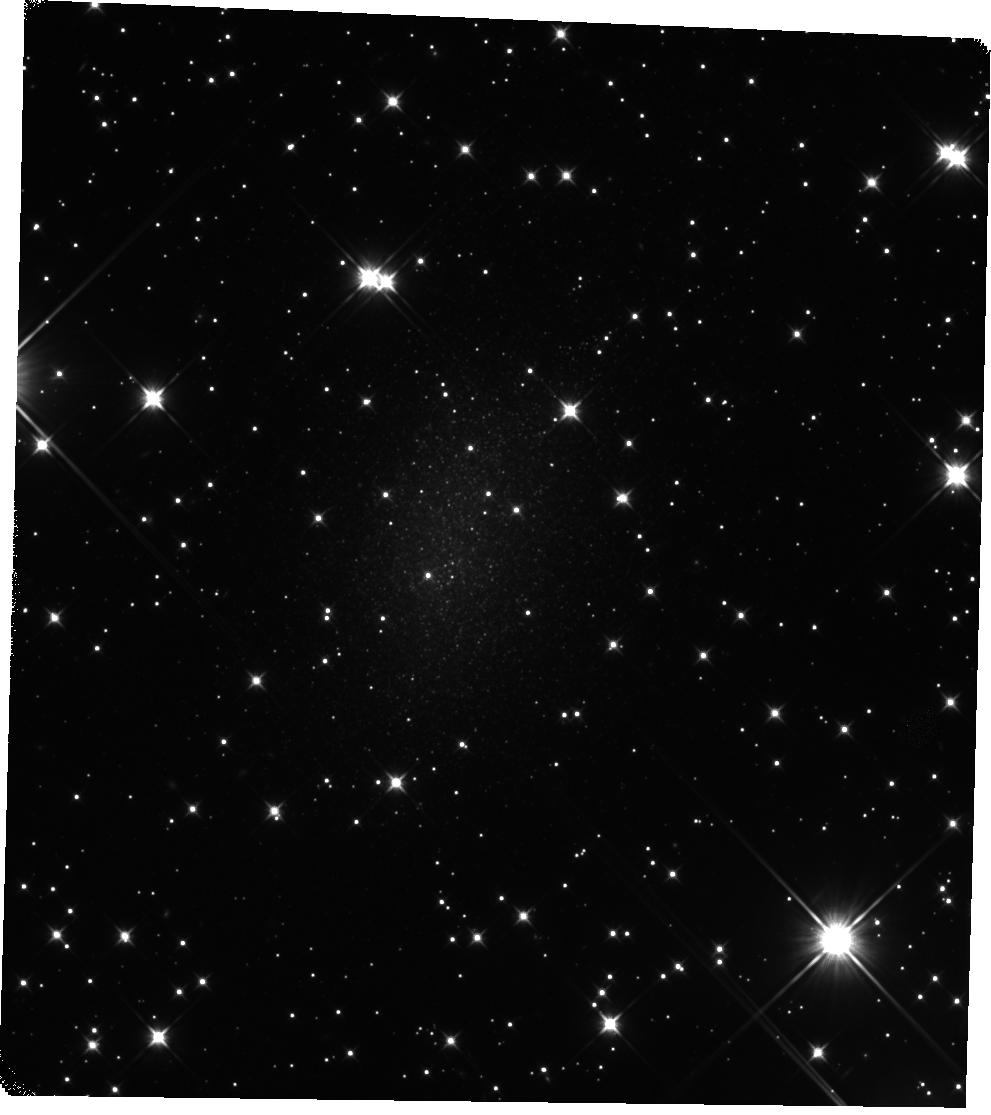
Target: HIZSS-021
Instrument: WFC3/IR
Filter: F110W
Exposure: 44 min
Observation ID: hst_15150_07_wfc3_ir_f110w_idjj07

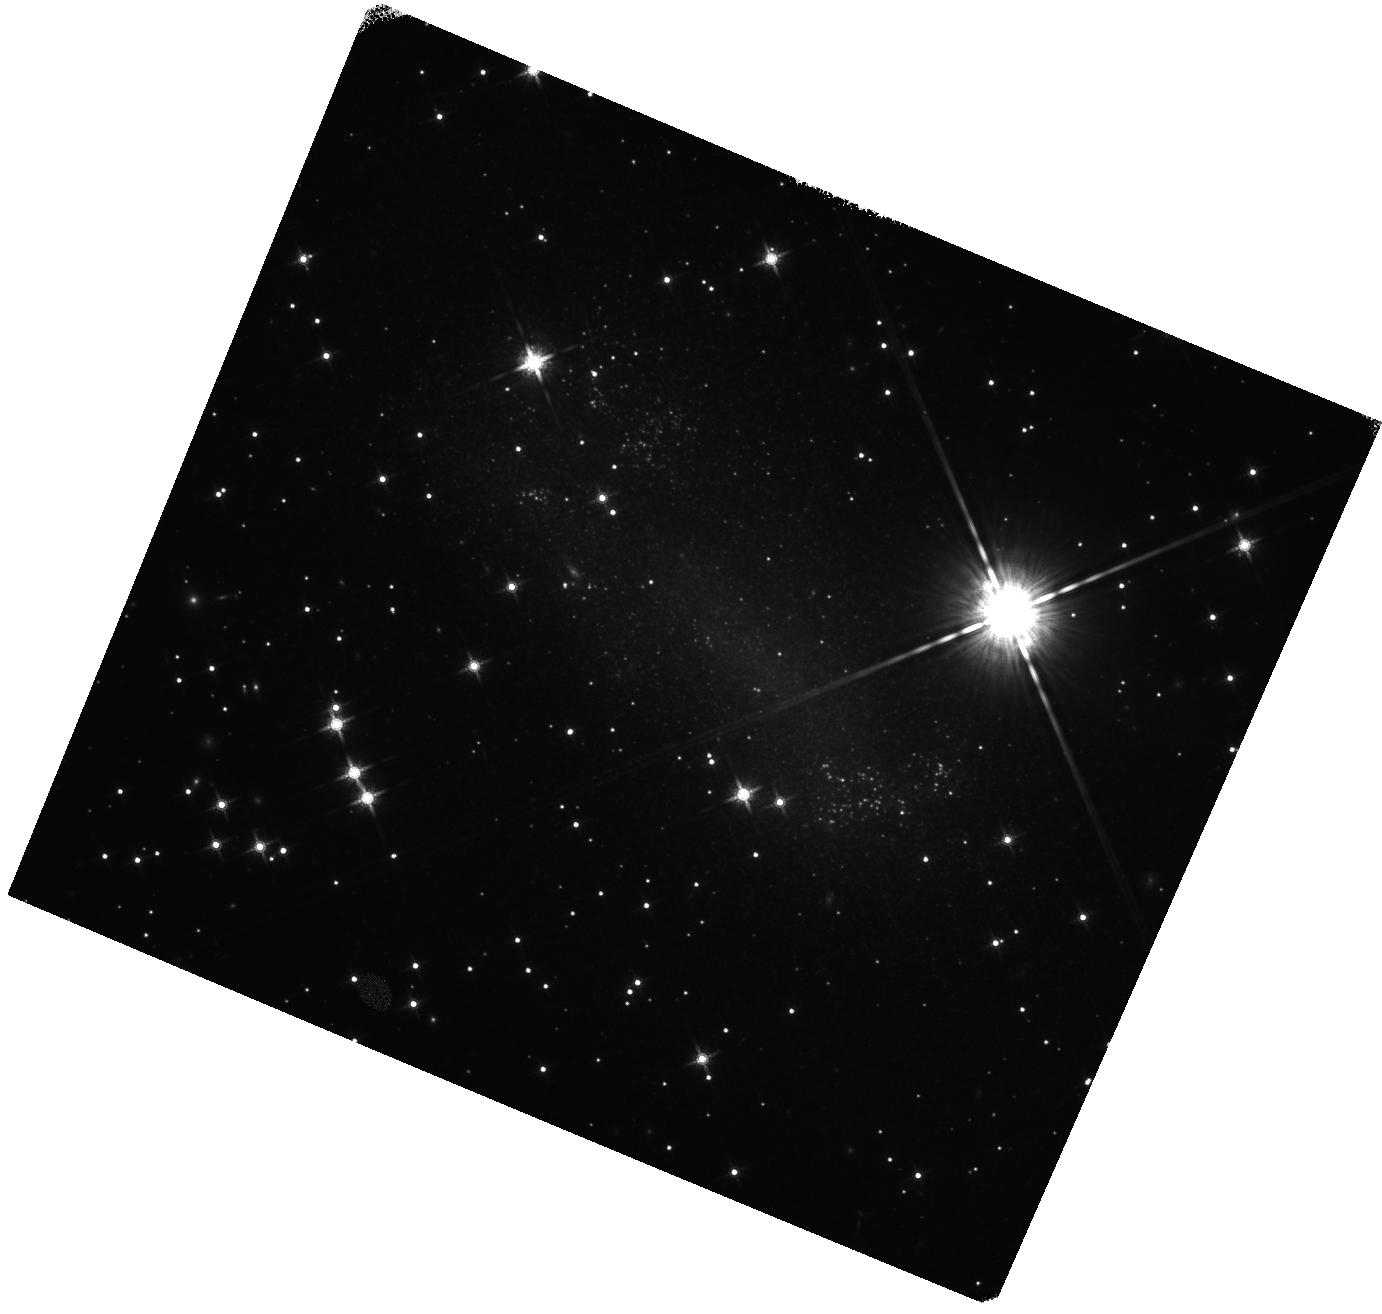
Target: ESO-558-011
Instrument: WFC3/IR
Filter: F160W
Exposure: 20 min
Observation ID: hst_15150_12_wfc3_ir_f160w_idjj12

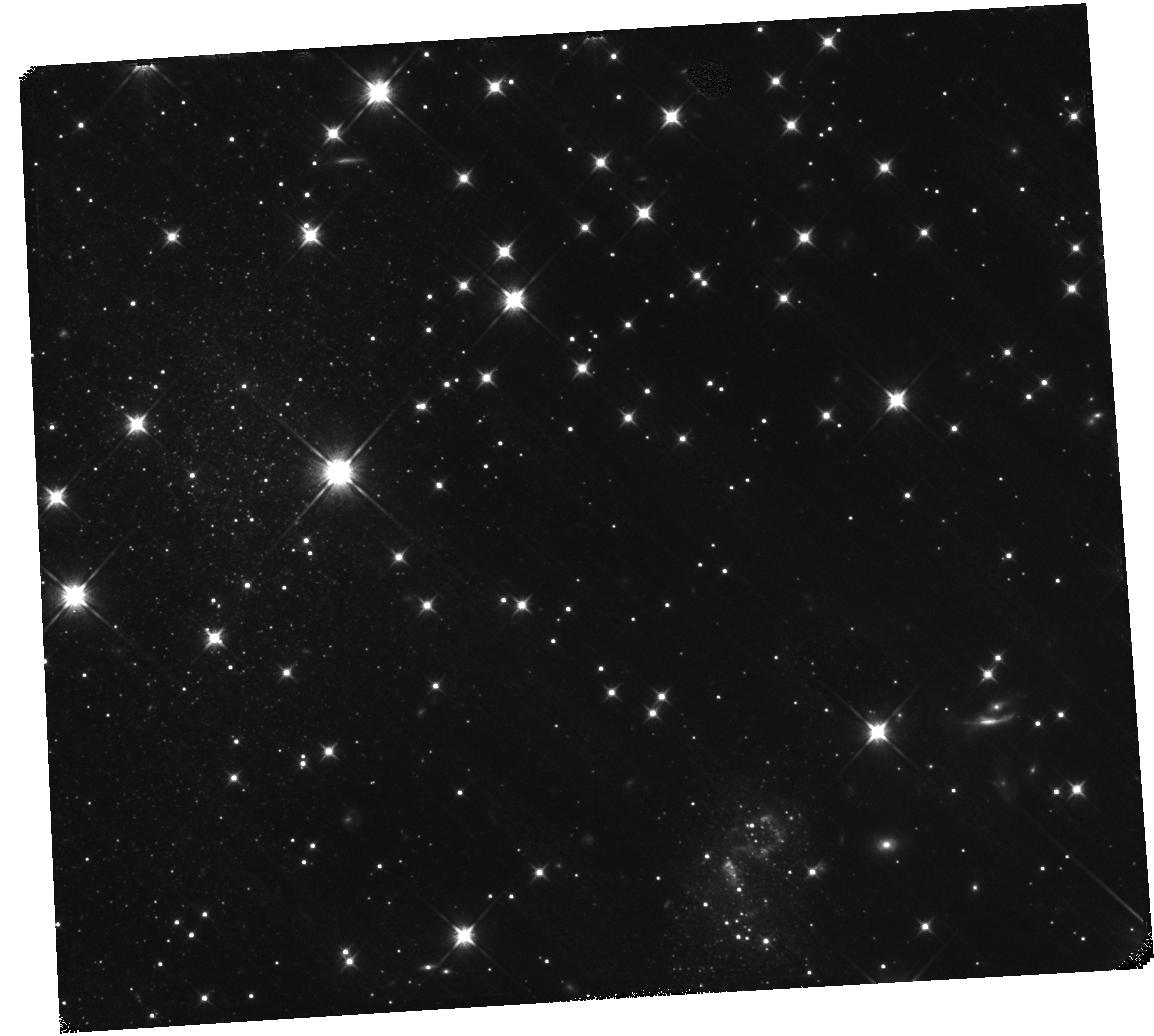
Target: HIZSS-003
Instrument: WFC3/IR
Filter: F110W
Exposure: 44 min
Observation ID: hst_15150_04_wfc3_ir_f110w_idjj04

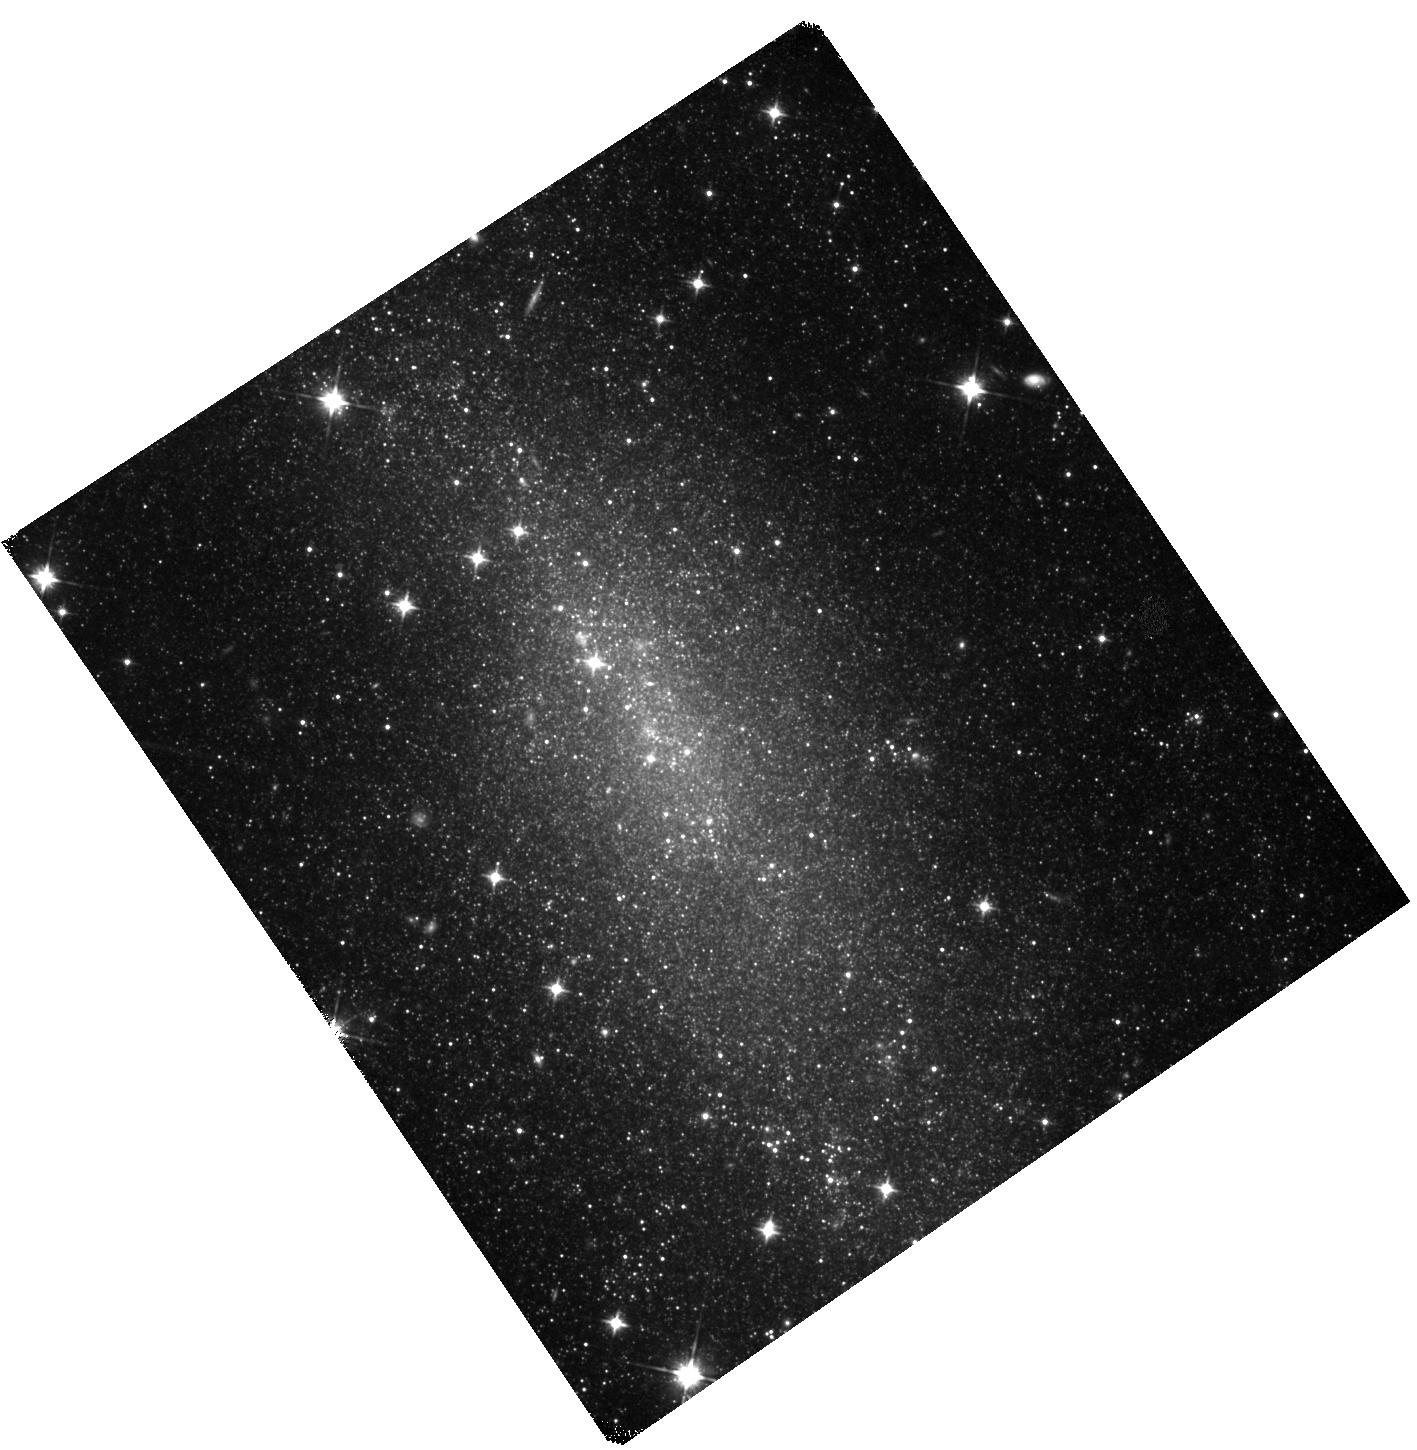
Target: NAME-ORI-DWARF-GALAXY
Instrument: WFC3/IR
Filter: F110W
Exposure: 44 min
Observation ID: hst_15150_01_wfc3_ir_f110w_idjj01

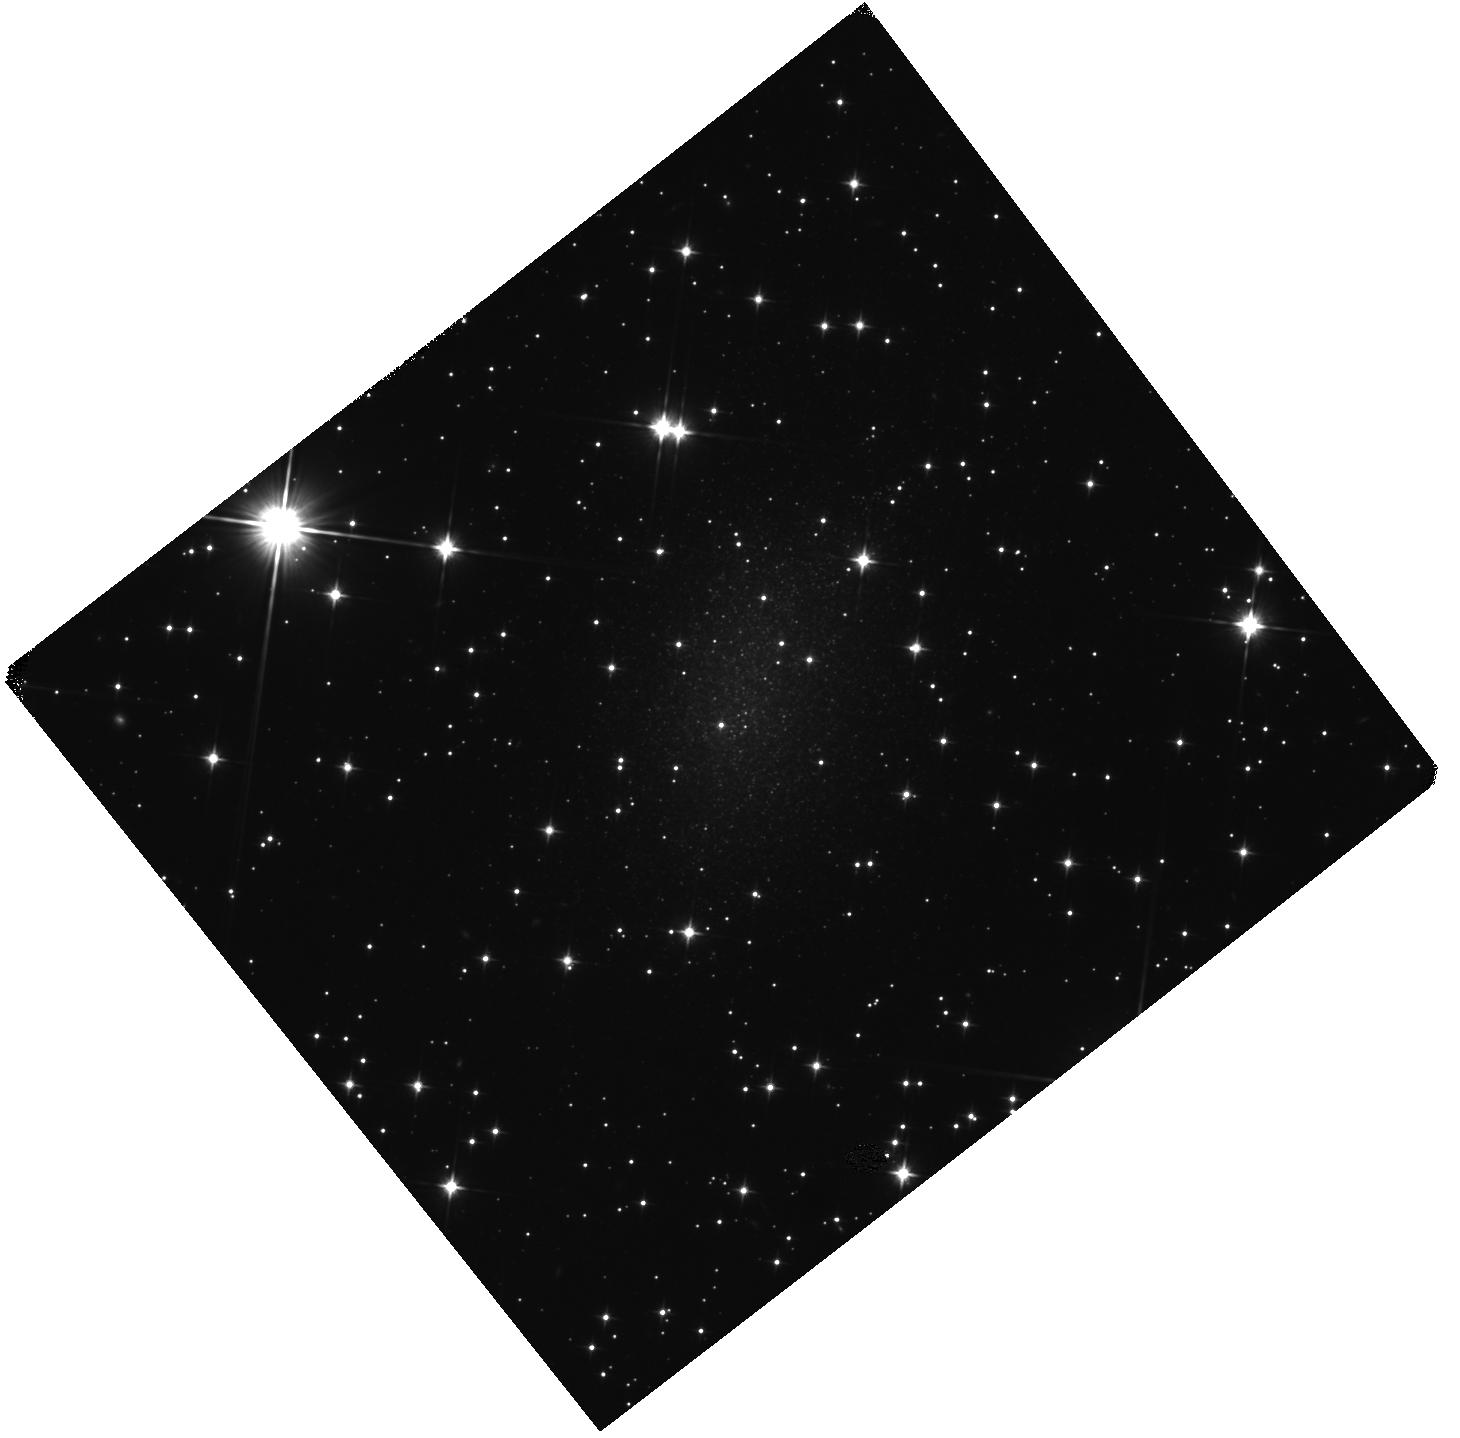
Target: HIZSS-021
Instrument: WFC3/IR
Filter: F110W
Exposure: 20 min
Observation ID: hst_15150_09_wfc3_ir_f110w_idjj09

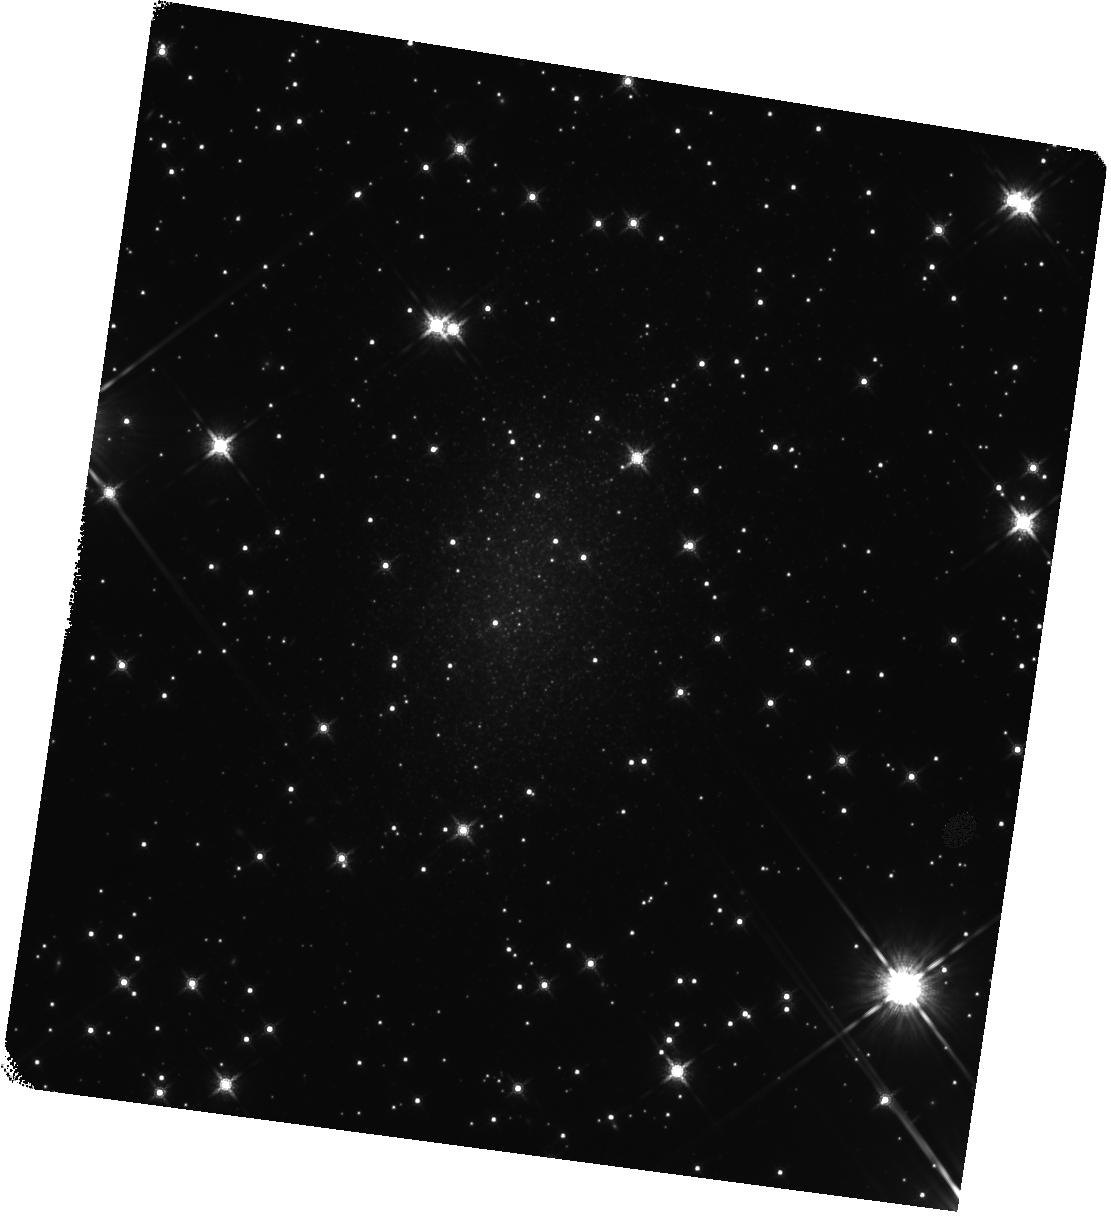
Target: HIZSS-021
Instrument: WFC3/IR
Filter: F160W
Exposure: 44 min
Observation ID: hst_15150_08_wfc3_ir_f160w_idjj08

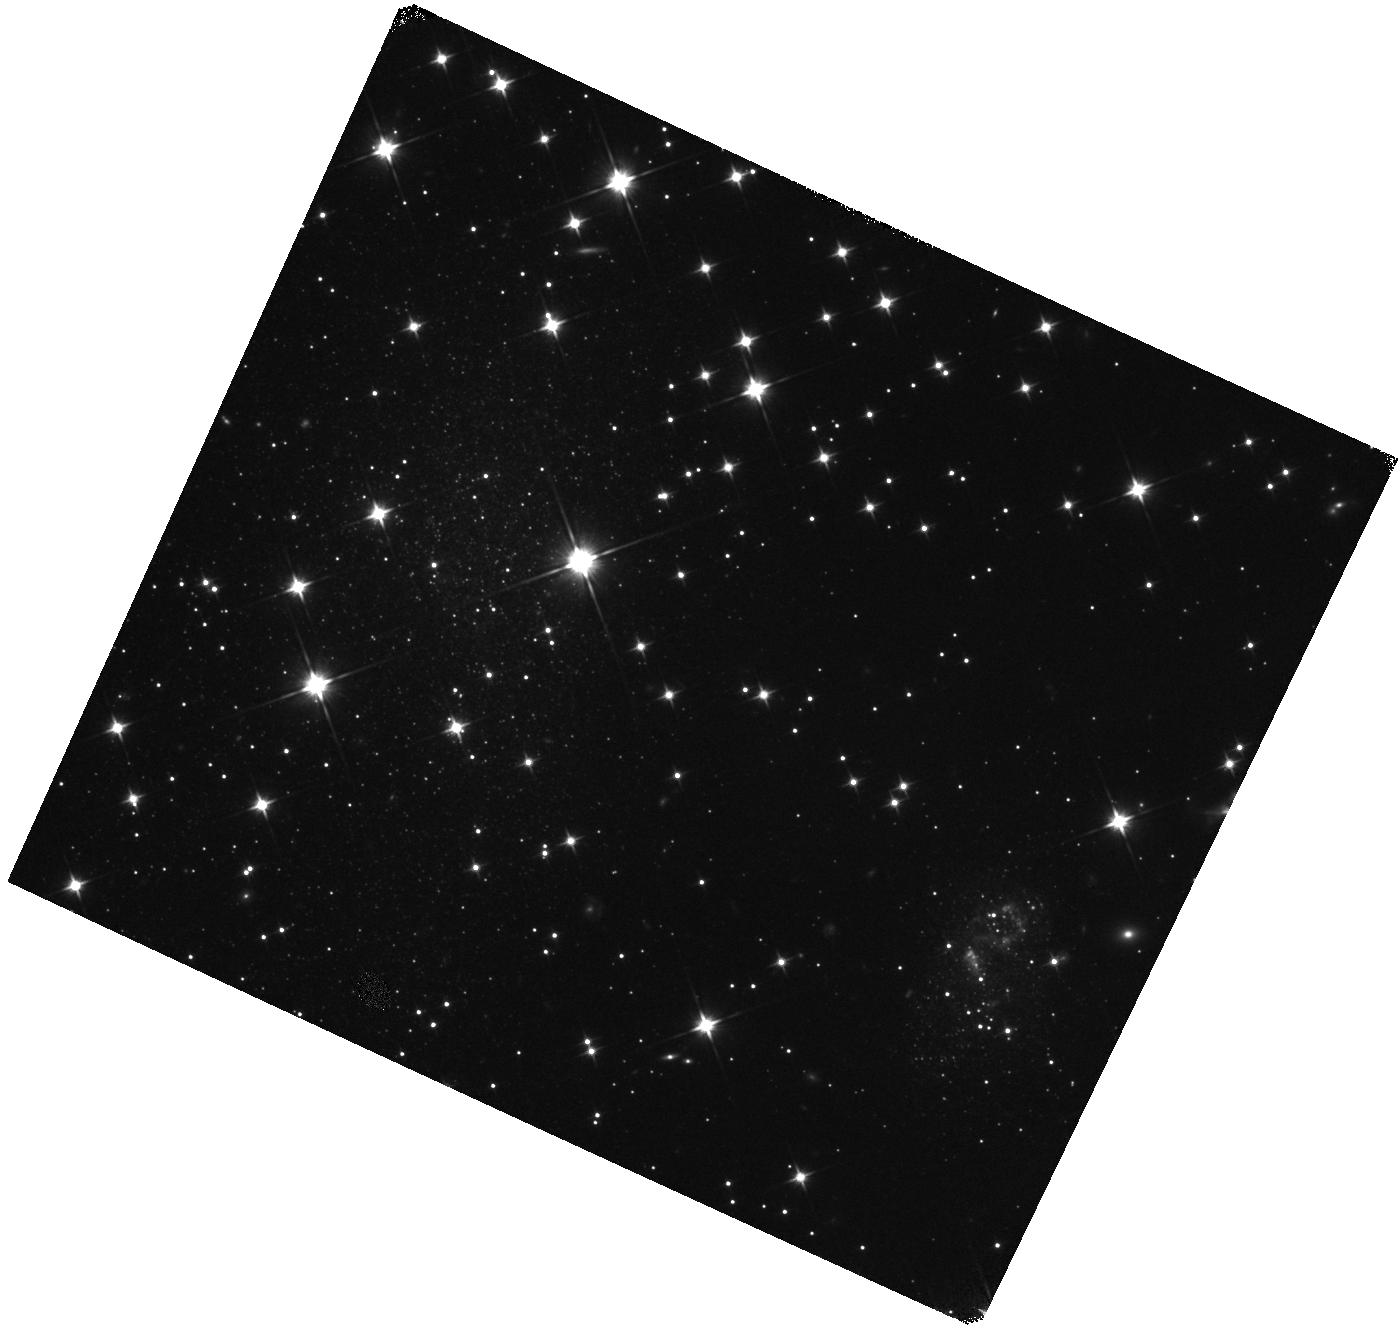
Target: HIZSS-003
Instrument: WFC3/IR
Filter: F110W
Exposure: 20 min
Observation ID: hst_15150_06_wfc3_ir_f110w_idjj06

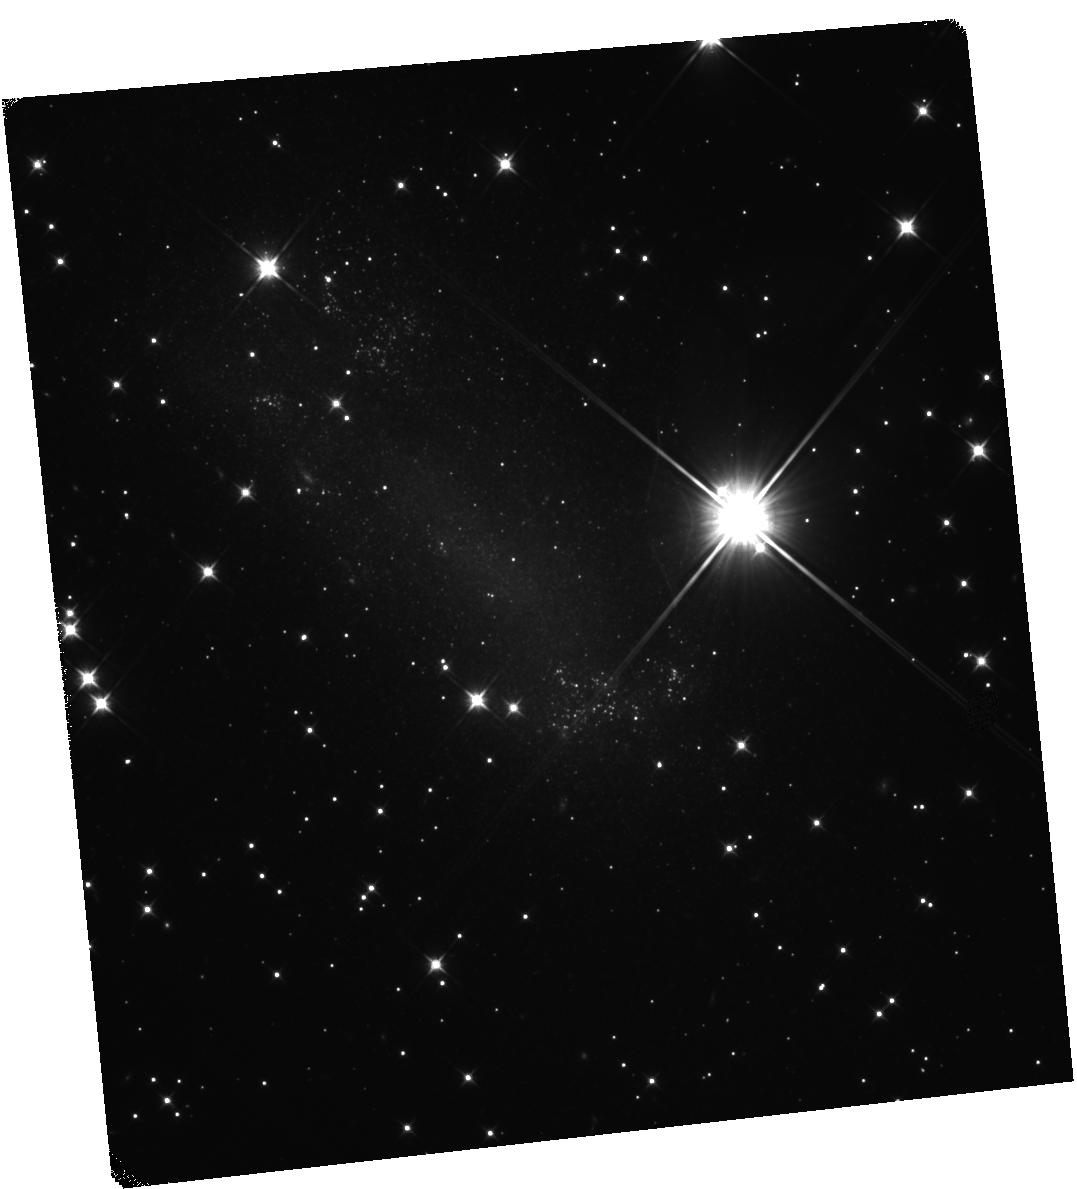
Target: ESO-558-011
Instrument: WFC3/IR
Filter: F110W
Exposure: 44 min
Observation ID: hst_15150_10_wfc3_ir_f110w_idjj10

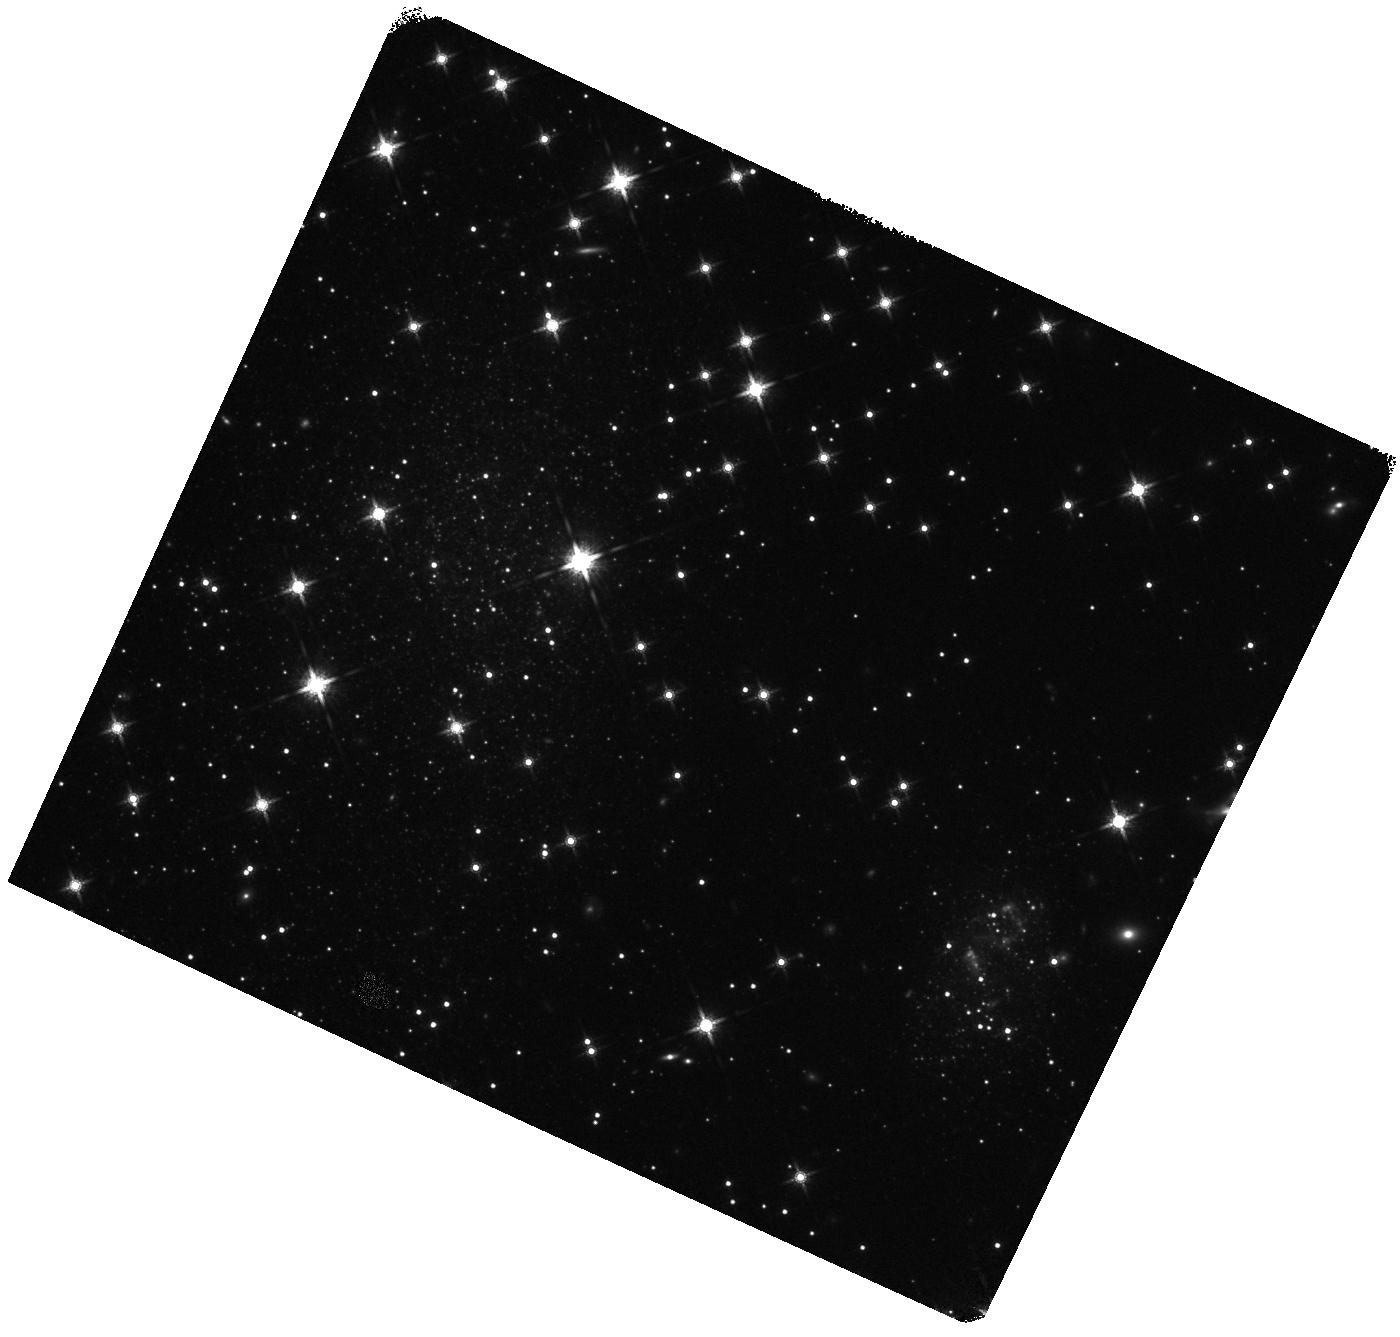
Target: HIZSS-003
Instrument: WFC3/IR
Filter: F160W
Exposure: 20 min
Observation ID: hst_15150_06_wfc3_ir_f160w_idjj06

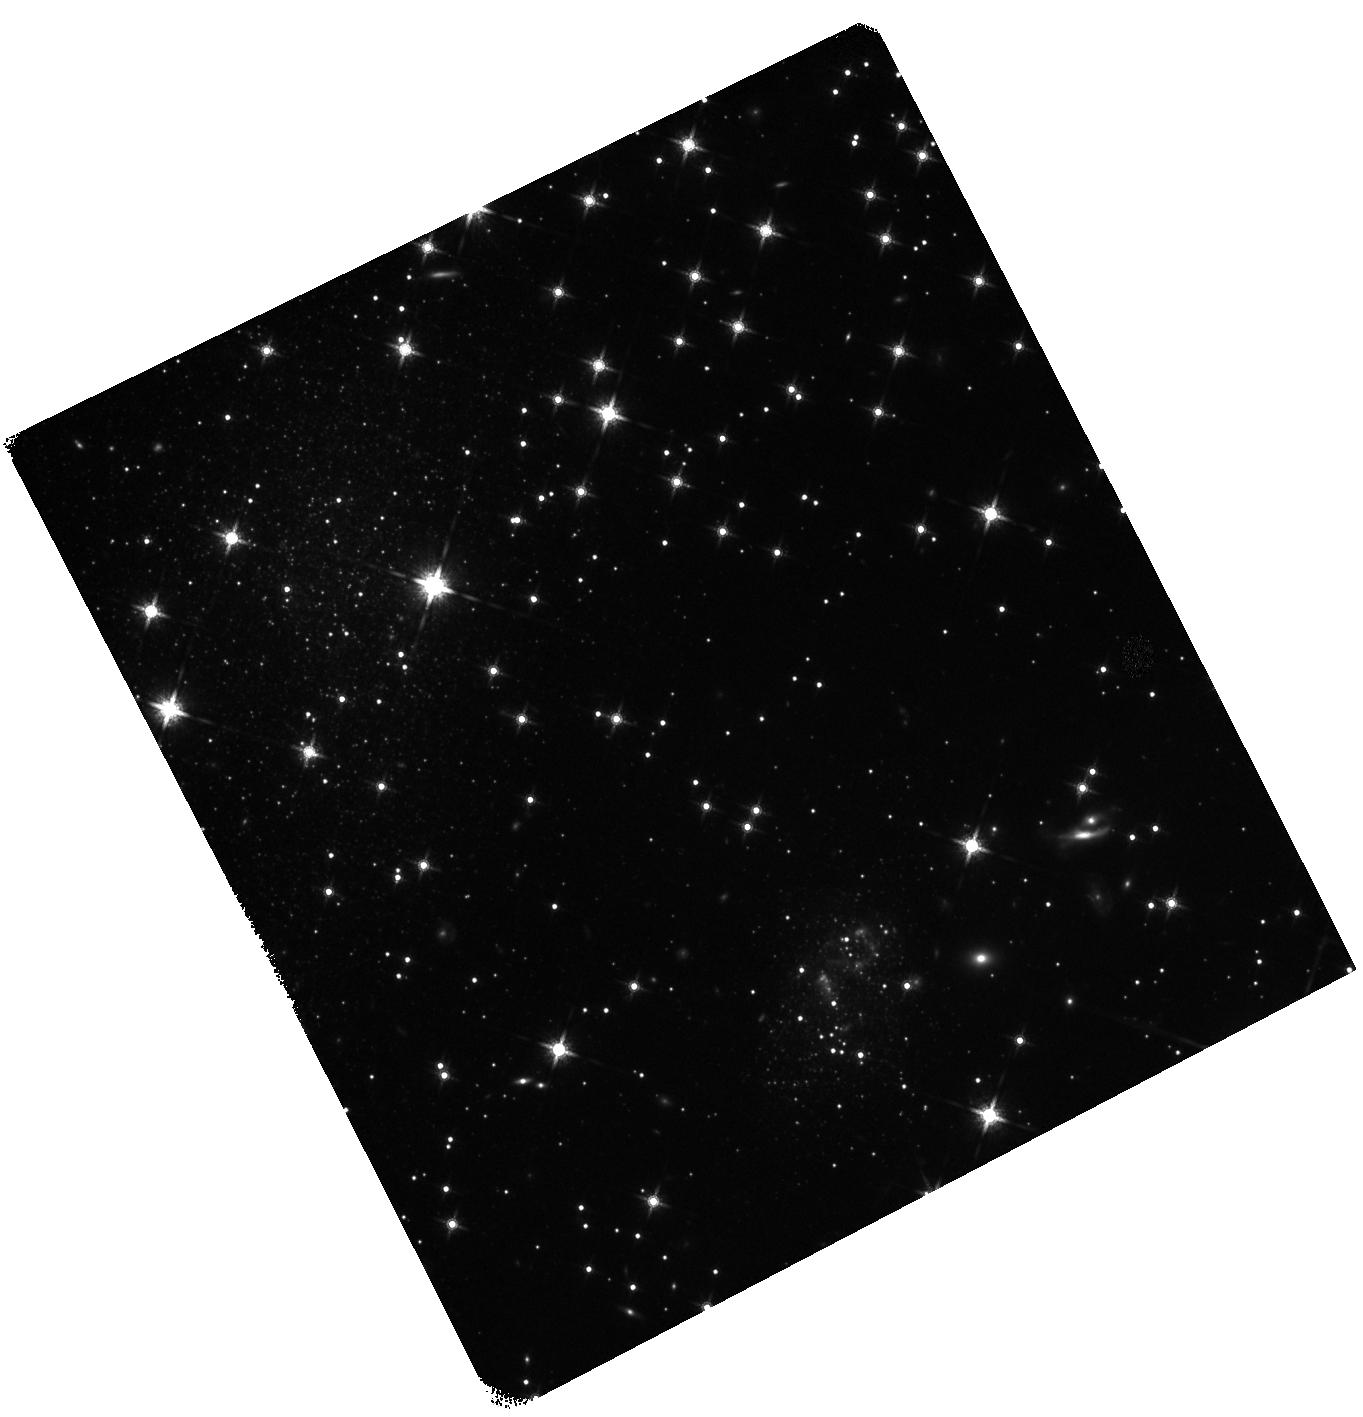
Target: HIZSS-003
Instrument: WFC3/IR
Filter: F160W
Exposure: 44 min
Observation ID: hst_15150_05_wfc3_ir_f160w_idjj05

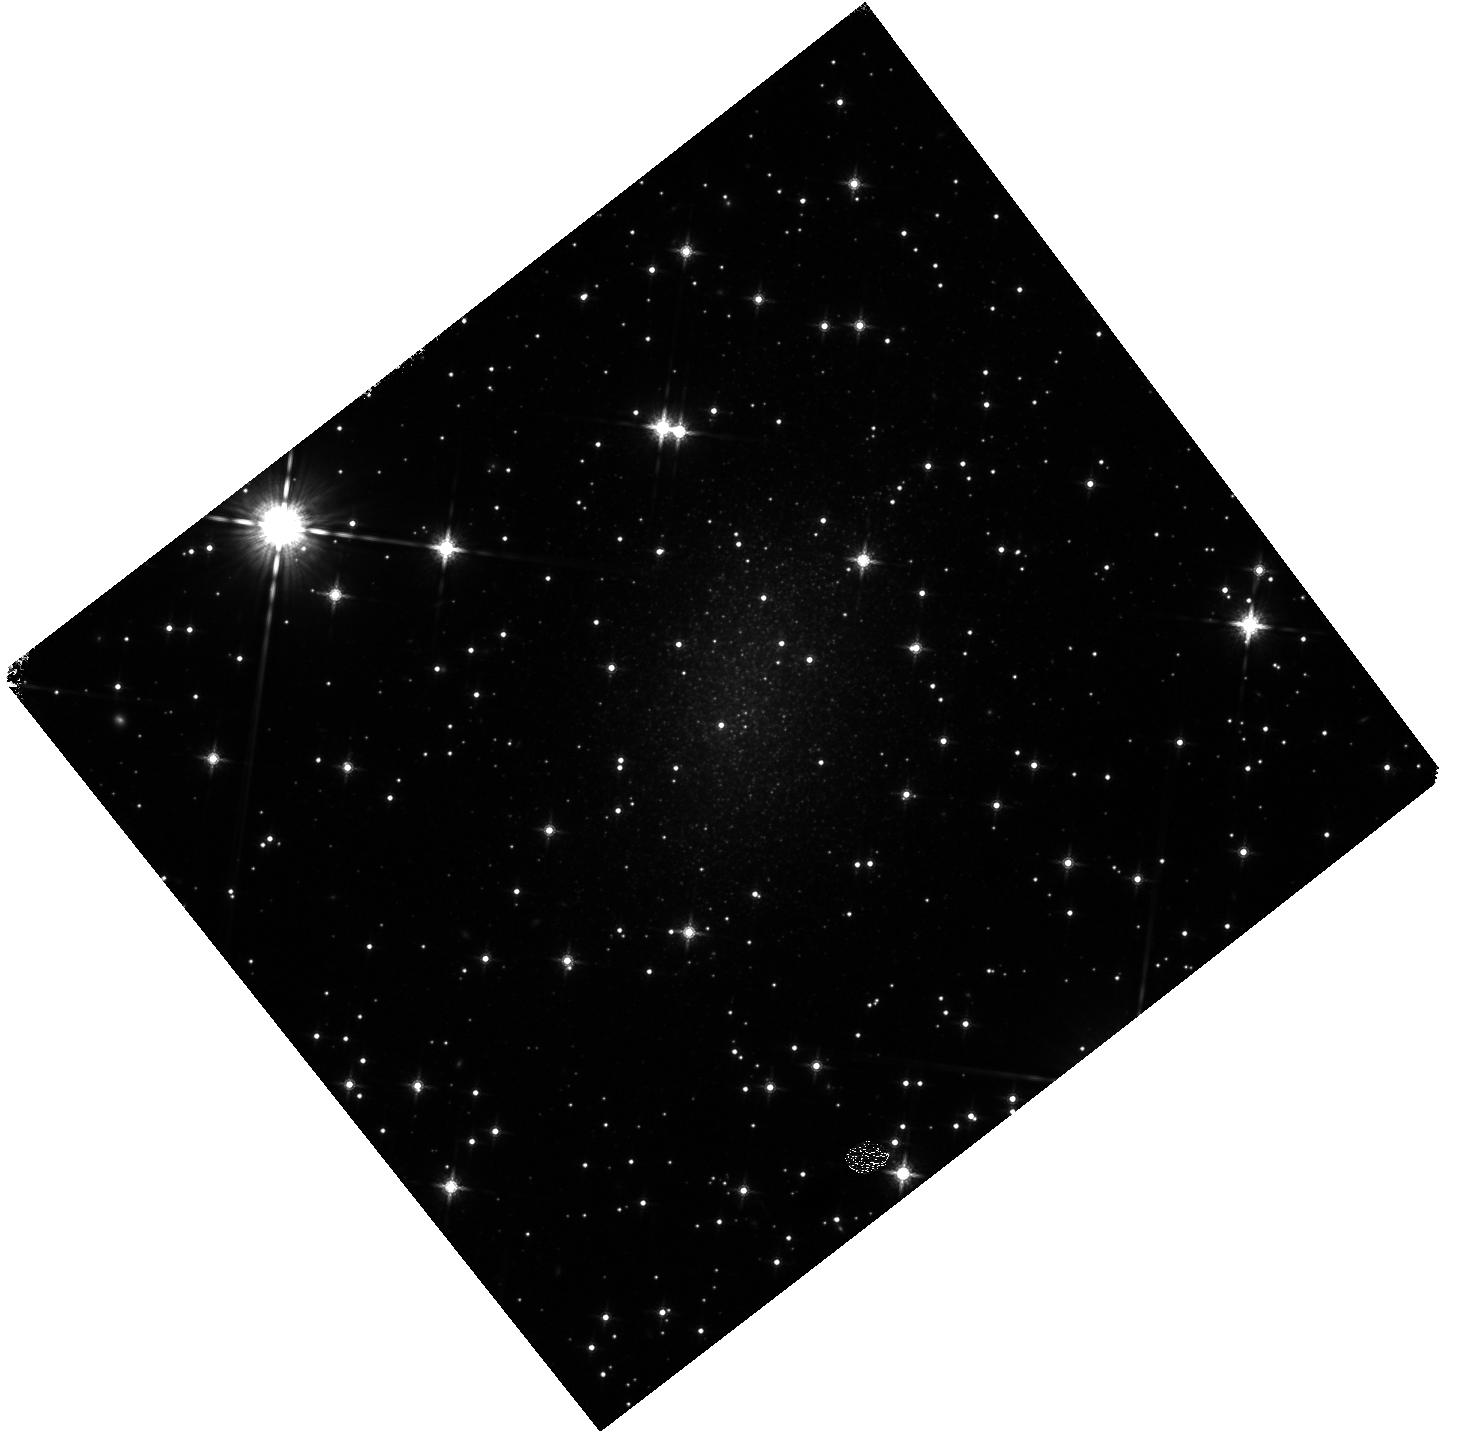
Target: HIZSS-021
Instrument: WFC3/IR
Filter: F160W
Exposure: 20 min
Observation ID: hst_15150_09_wfc3_ir_f160w_idjj09

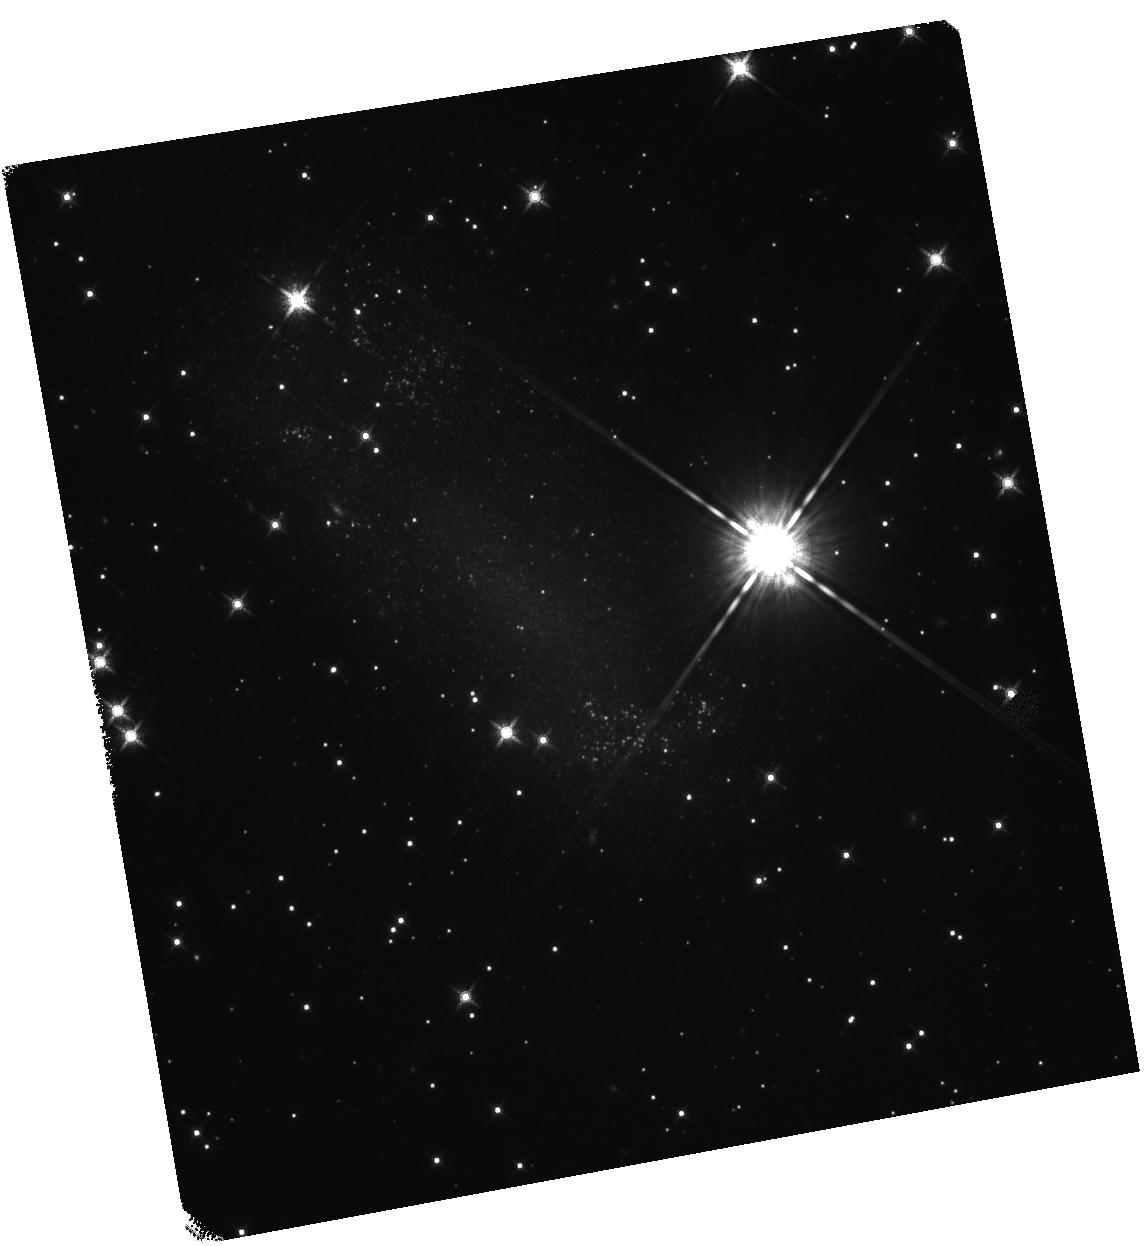
Target: ESO-558-011
Instrument: WFC3/IR
Filter: F160W
Exposure: 44 min
Observation ID: hst_15150_11_wfc3_ir_f160w_idjj11

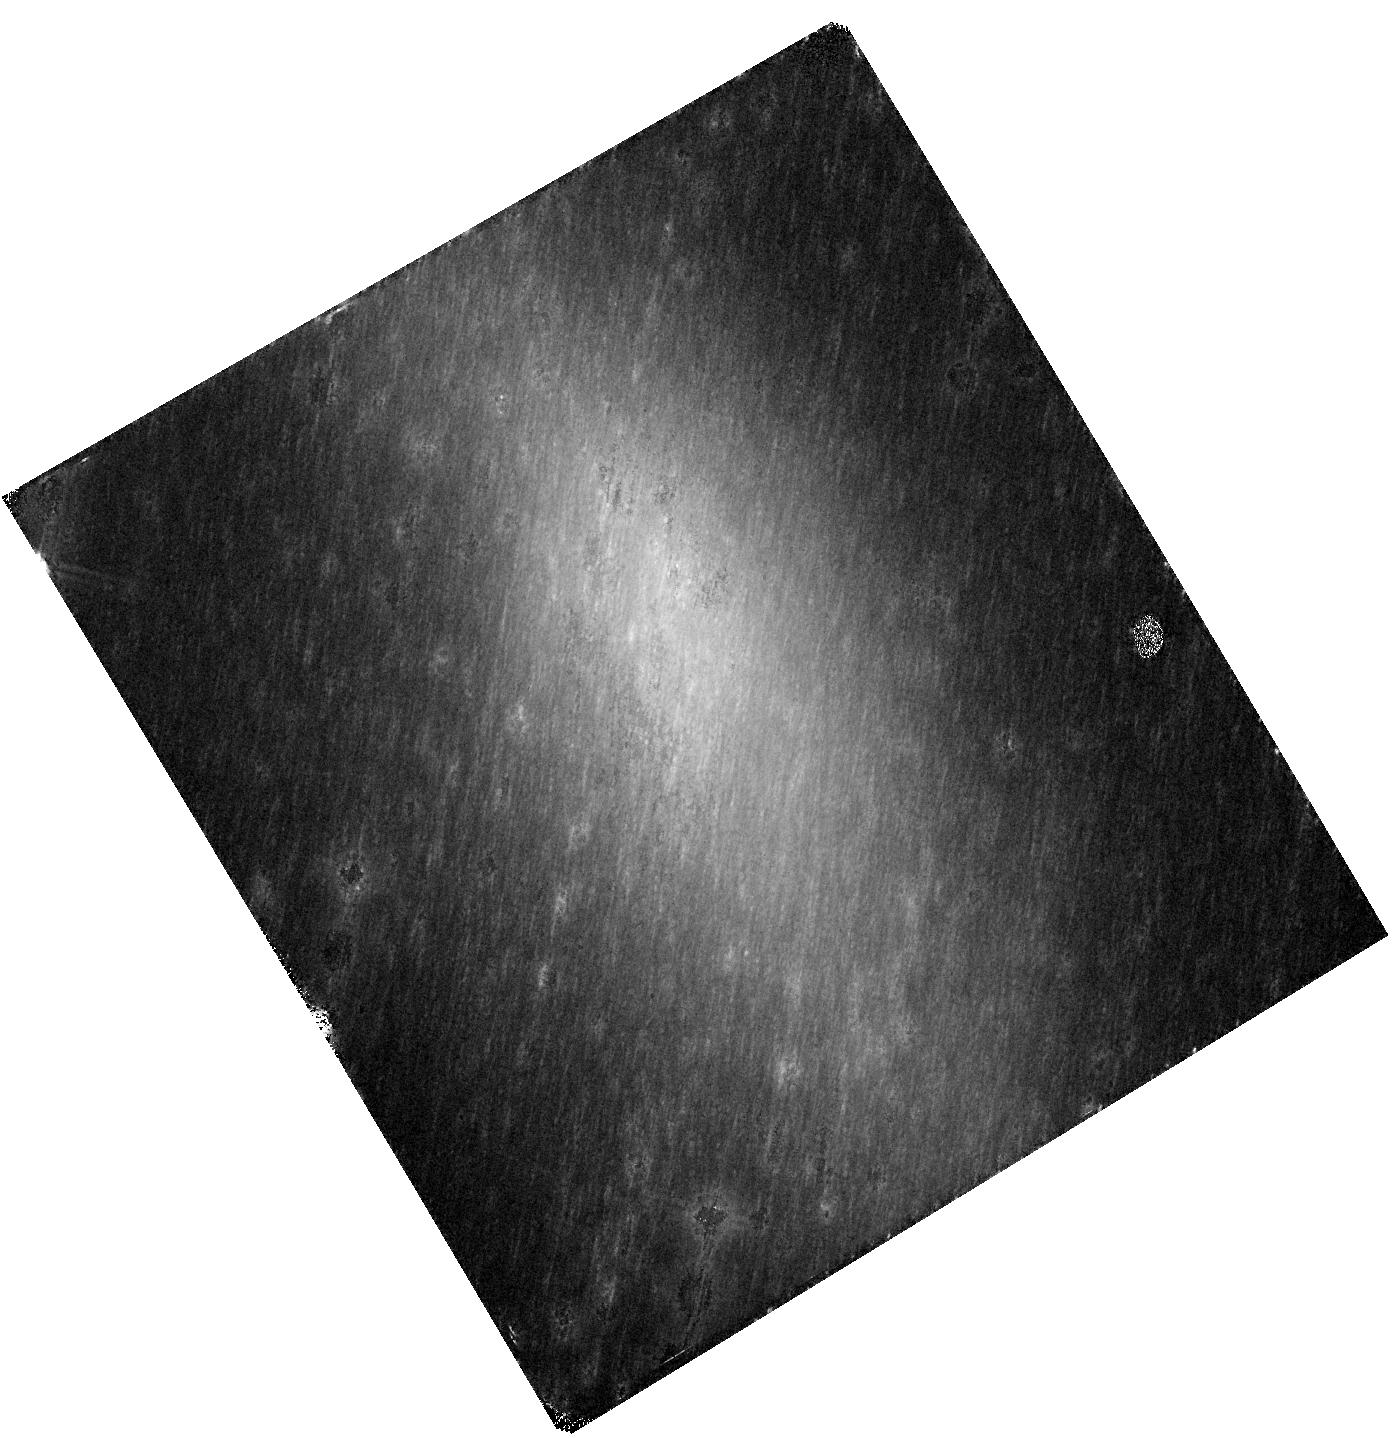
Target: NAME-ORI-DWARF-GALAXY
Instrument: WFC3/IR
Filter: F110W
Exposure: 20 min
Observation ID: hst_15150_03_wfc3_ir_f110w_idjj03

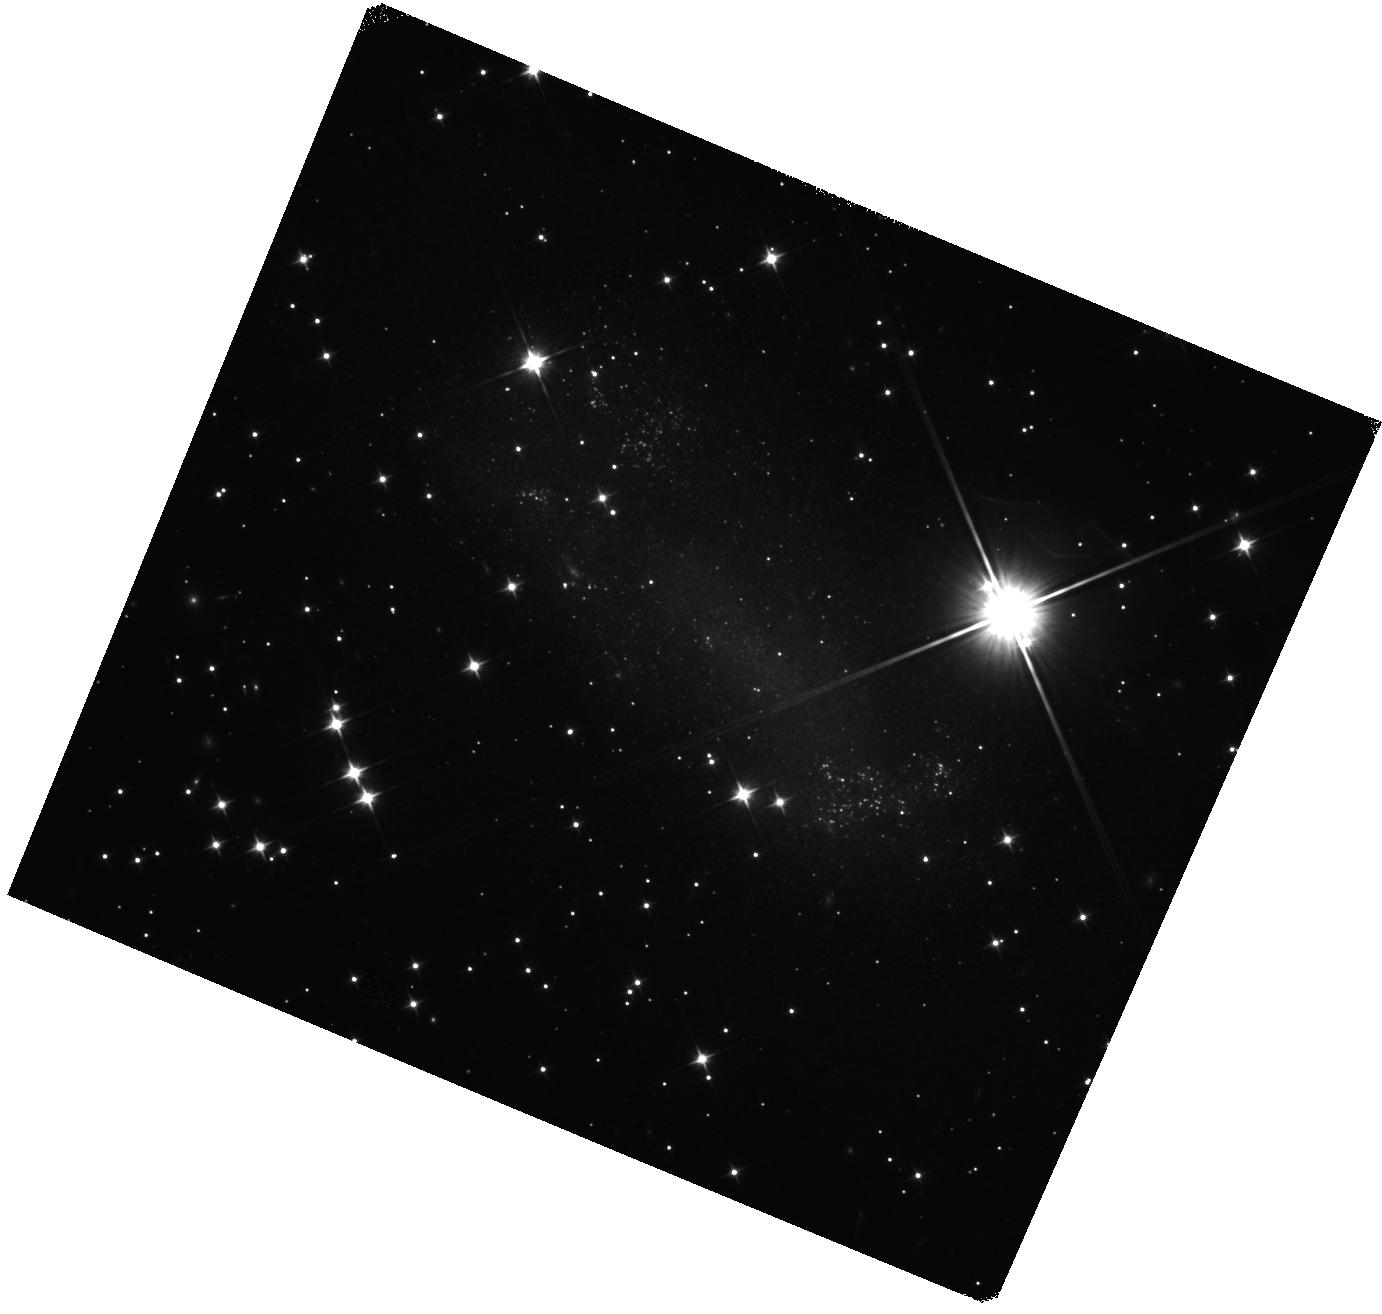
Target: ESO-558-011
Instrument: WFC3/IR
Filter: F110W
Exposure: 20 min
Observation ID: hst_15150_12_wfc3_ir_f110w_idjj12

Local Void Reflex: IR TRGB Distances to Obscured Galaxies at the South Supergalactic Pole (PI: Tully, R. Brent)

Our galaxy lies in a thin sheet that is part of a wall of the Local Void. It is now evident that our `Local Sheet' has a peculiar velocity of several hundred km/s away from the void. Further, it is evident that there is a compression onto the Local Sheet, with galaxies above and below the sheet exhibiting peculiar velocities toward us. This trend was confirmed with HST observations of a lonely galaxy toward the void center. Galaxies in the opposite direction also have peculiar velocities toward us. However, galaxies with good distances in the sector opposed to the void lie at sufficient angles that only moderate fractions of their anomalous radial motions are directed away from the void. There are good nearby candidates to test the hypothesis of compression toward the Local Sheet but they lie in the zone of obscuration, requiring observations in the infrared. Experience has shown that the measurements are possible with the tip of the red giant branch method, now well calibrated. The experiment is important because the measurement in the void anti-apex coupled with an existing sample of distances to significant redshifts will give the absolute amplitude of expansion of the Local Void. The expansion velocity of a void depends on the size and emptiness of the void and on cosmological parameters. The measurement can only realistically be carried out at this boundary of the Local Void and requires a foundation in the motions of galaxies in the anti-void direction.